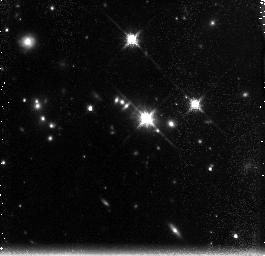
Target: PKS-0637-752. Instrument: NICMOS/NIC3. Filter: F160W. Exposure: 2.6 h. Observation ID: n9g602010

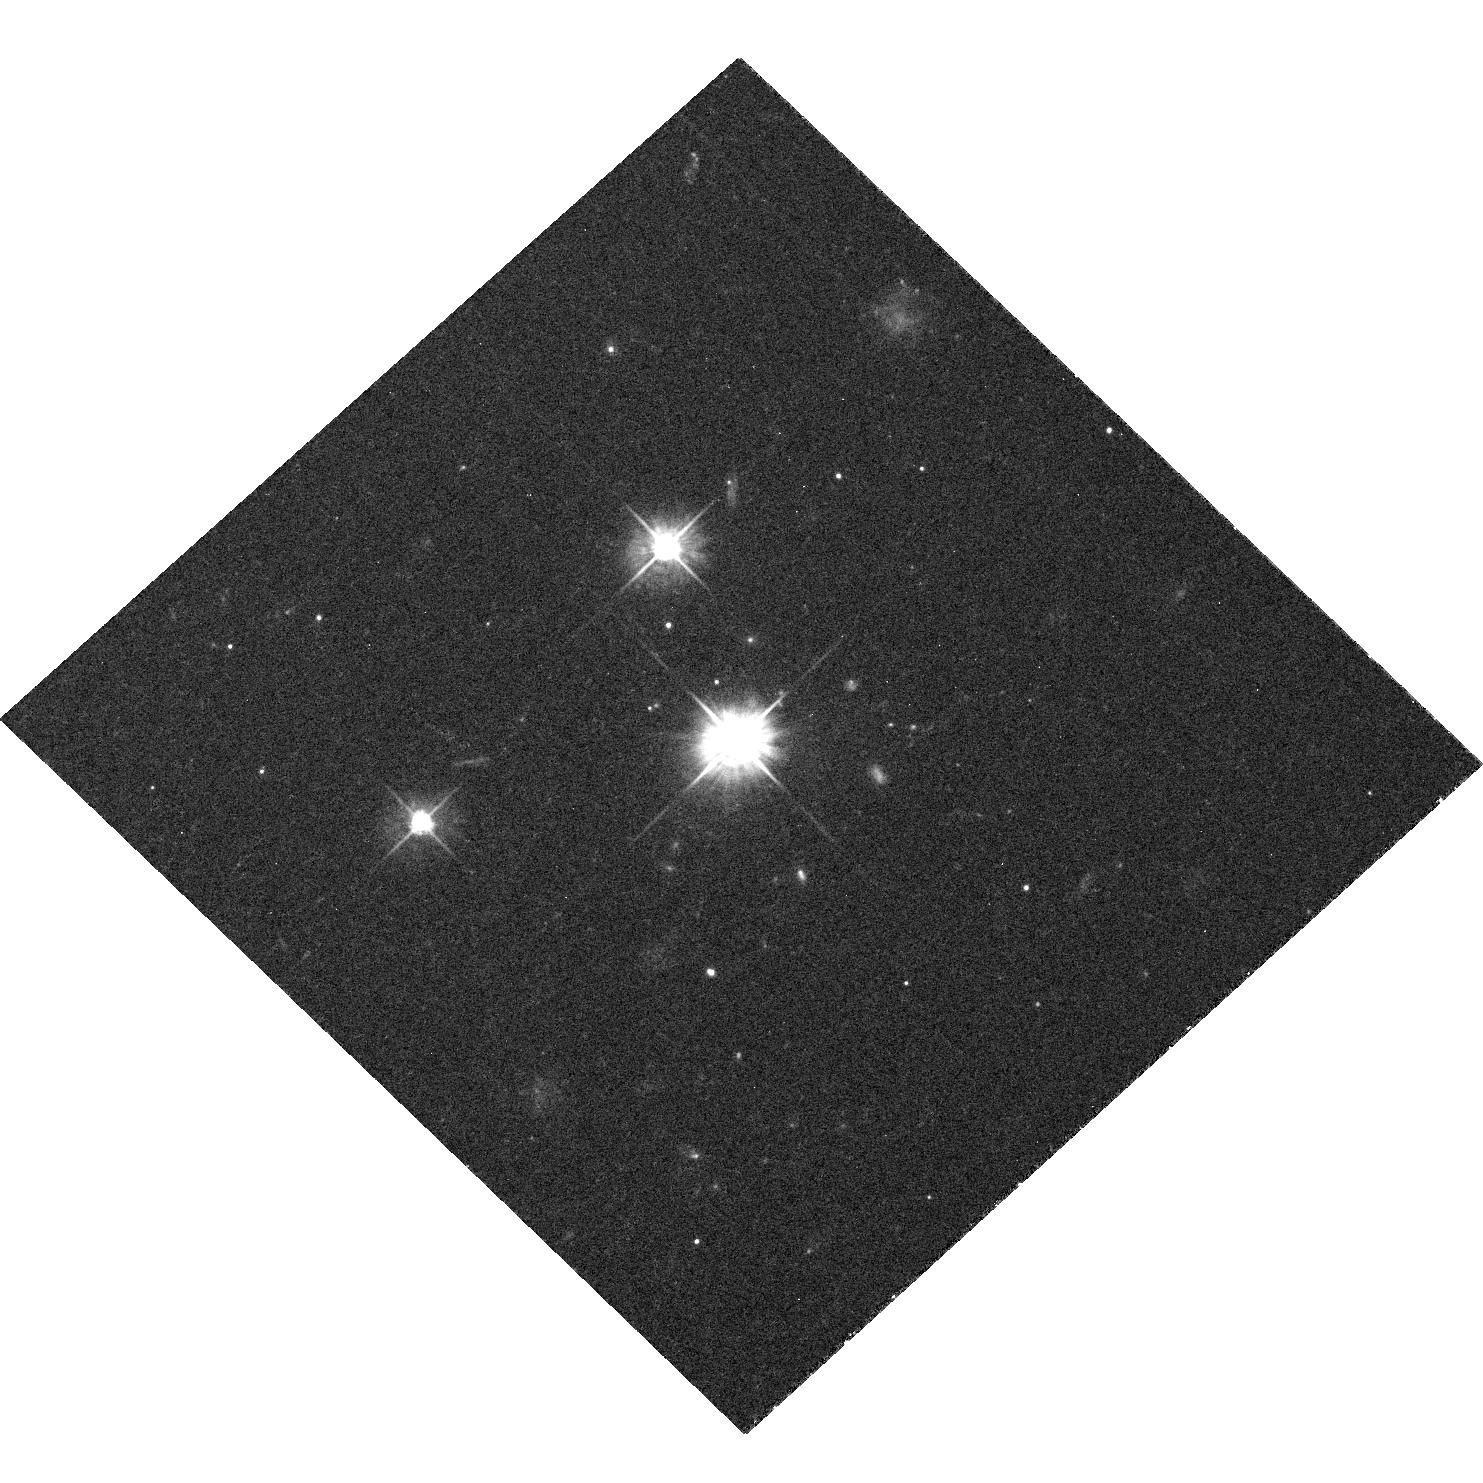
Target: PKS-0637-752. Instrument: ACS/WFC. Filter: F475W. Exposure: 43 min. Observation ID: hst_10541_01_acs_wfc_f475w_j9g601

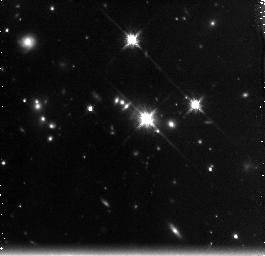
Target: PKS-0637-752. Instrument: NICMOS/NIC3. Filter: F160W. Exposure: 2.6 h. Observation ID: n9g603010

Probing the jet mattter content of  quasar PKS 0637-752 (PI: Georganopoulos, Markos)

The matter content (electron-proton vs electron-positron composition) of extragalactic jets remains unknown, despite over three decades of work. Here, we propose NICMOS/NIC3 and ACS observations of the Chandra-detected, one sided jet of the superluminal quasar PKS 0637-752 to derive the jet matter content by measuring the component of the Cosmic Microwave Background (CMB) radiation that is bulk-Comptonized (BC) by the cold electrons in the relativistically flowing large scale jet. What makes this source particularly suited for this procedure, is the absence of significant non-thermal jet emission from the 'bridge', the region between the core and the first bright knot WK7.8, guaranteeing that most of the electrons in the bridge are cold, leaving the BC scattered CMB radiation as the only significant source of photons in this region. The proposed NICMOS and ACS observations of the knot WK7.8 will provide spectral information in the IR-UV regime, which, together with existing multiwavelength data, will be used to derive the jet Doppler factor and minimum power necessary to power the knot emission as a function of the jet matter content. These will in turn be used to deduce, or strongly constrain, the actual jet matter content through comparison with the proposed NICMOS observations of the BC 'bridge' emission.